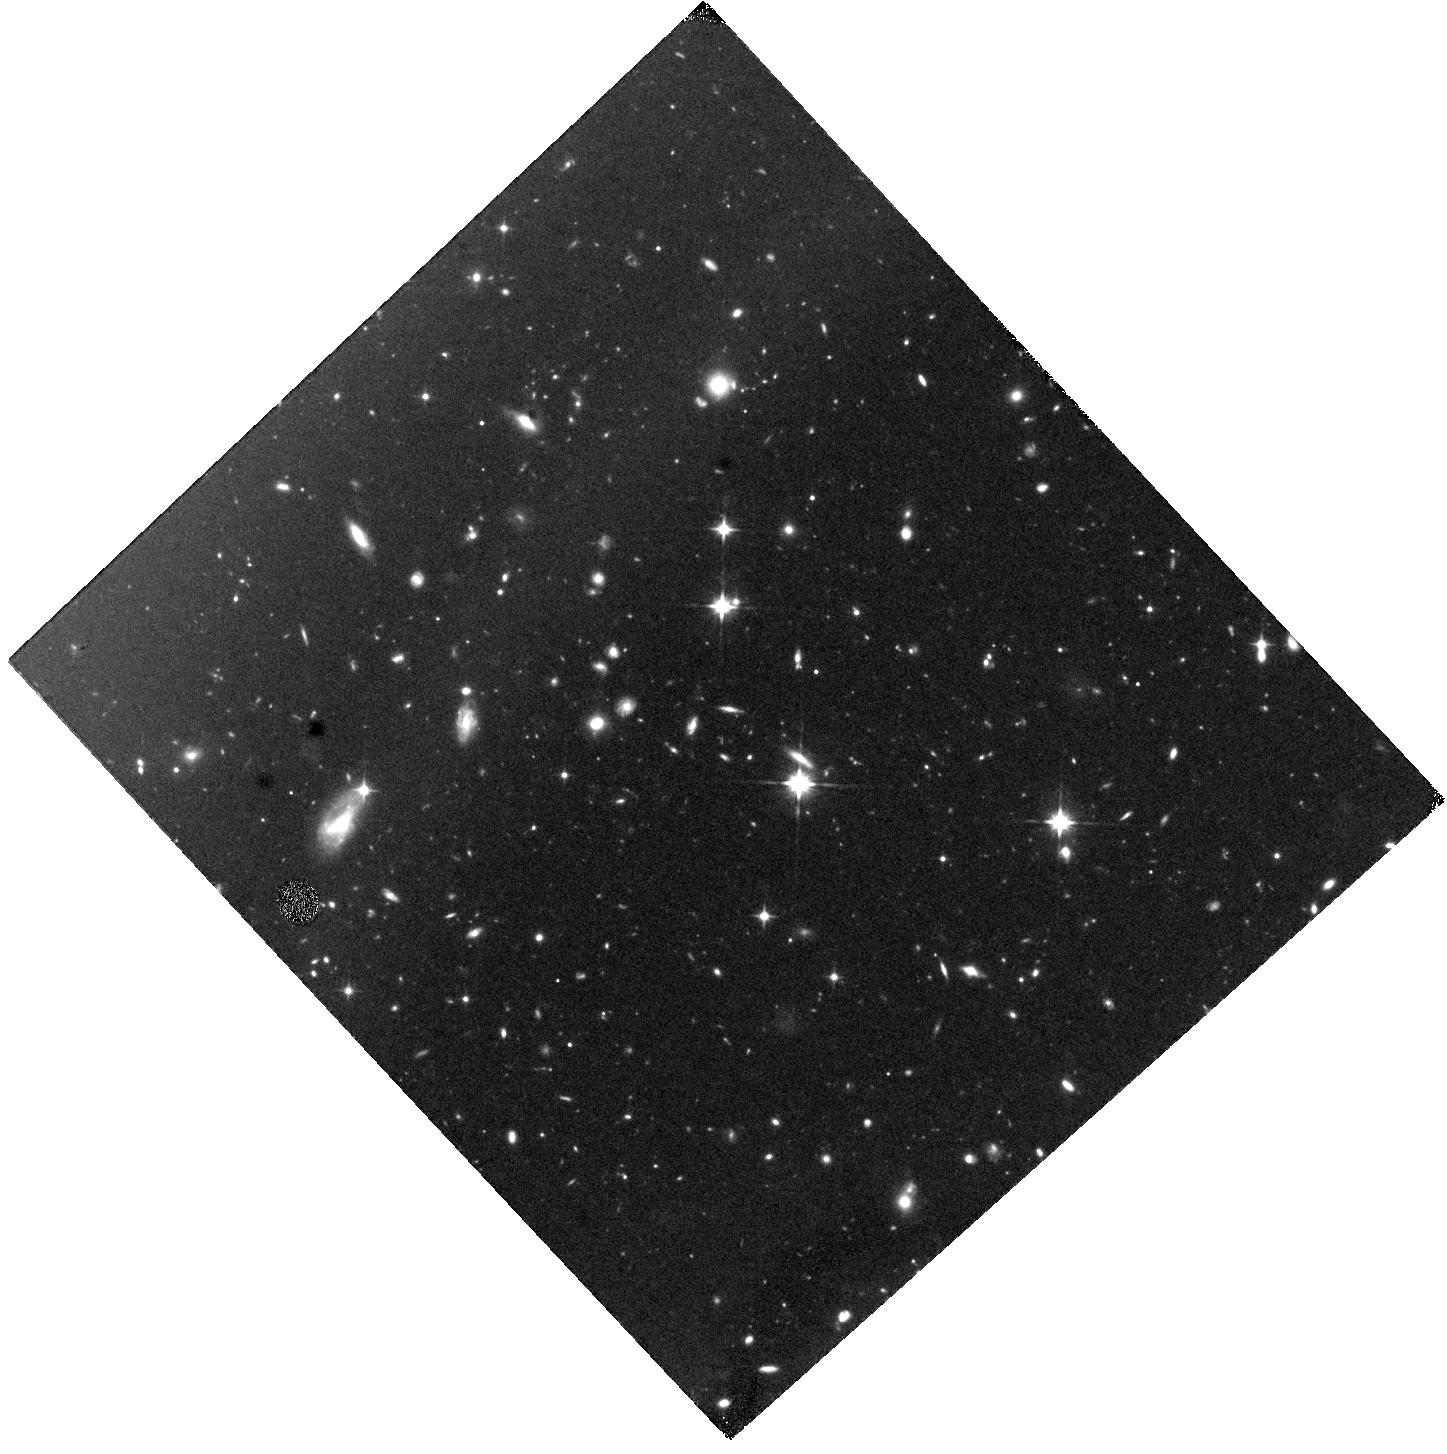
Target: SGRB211106A. Instrument: WFC3/IR. Filter: F110W. Exposure: 1.4 h. Observation ID: hst_16303_a3_wfc3_ir_f110w_ies0a3

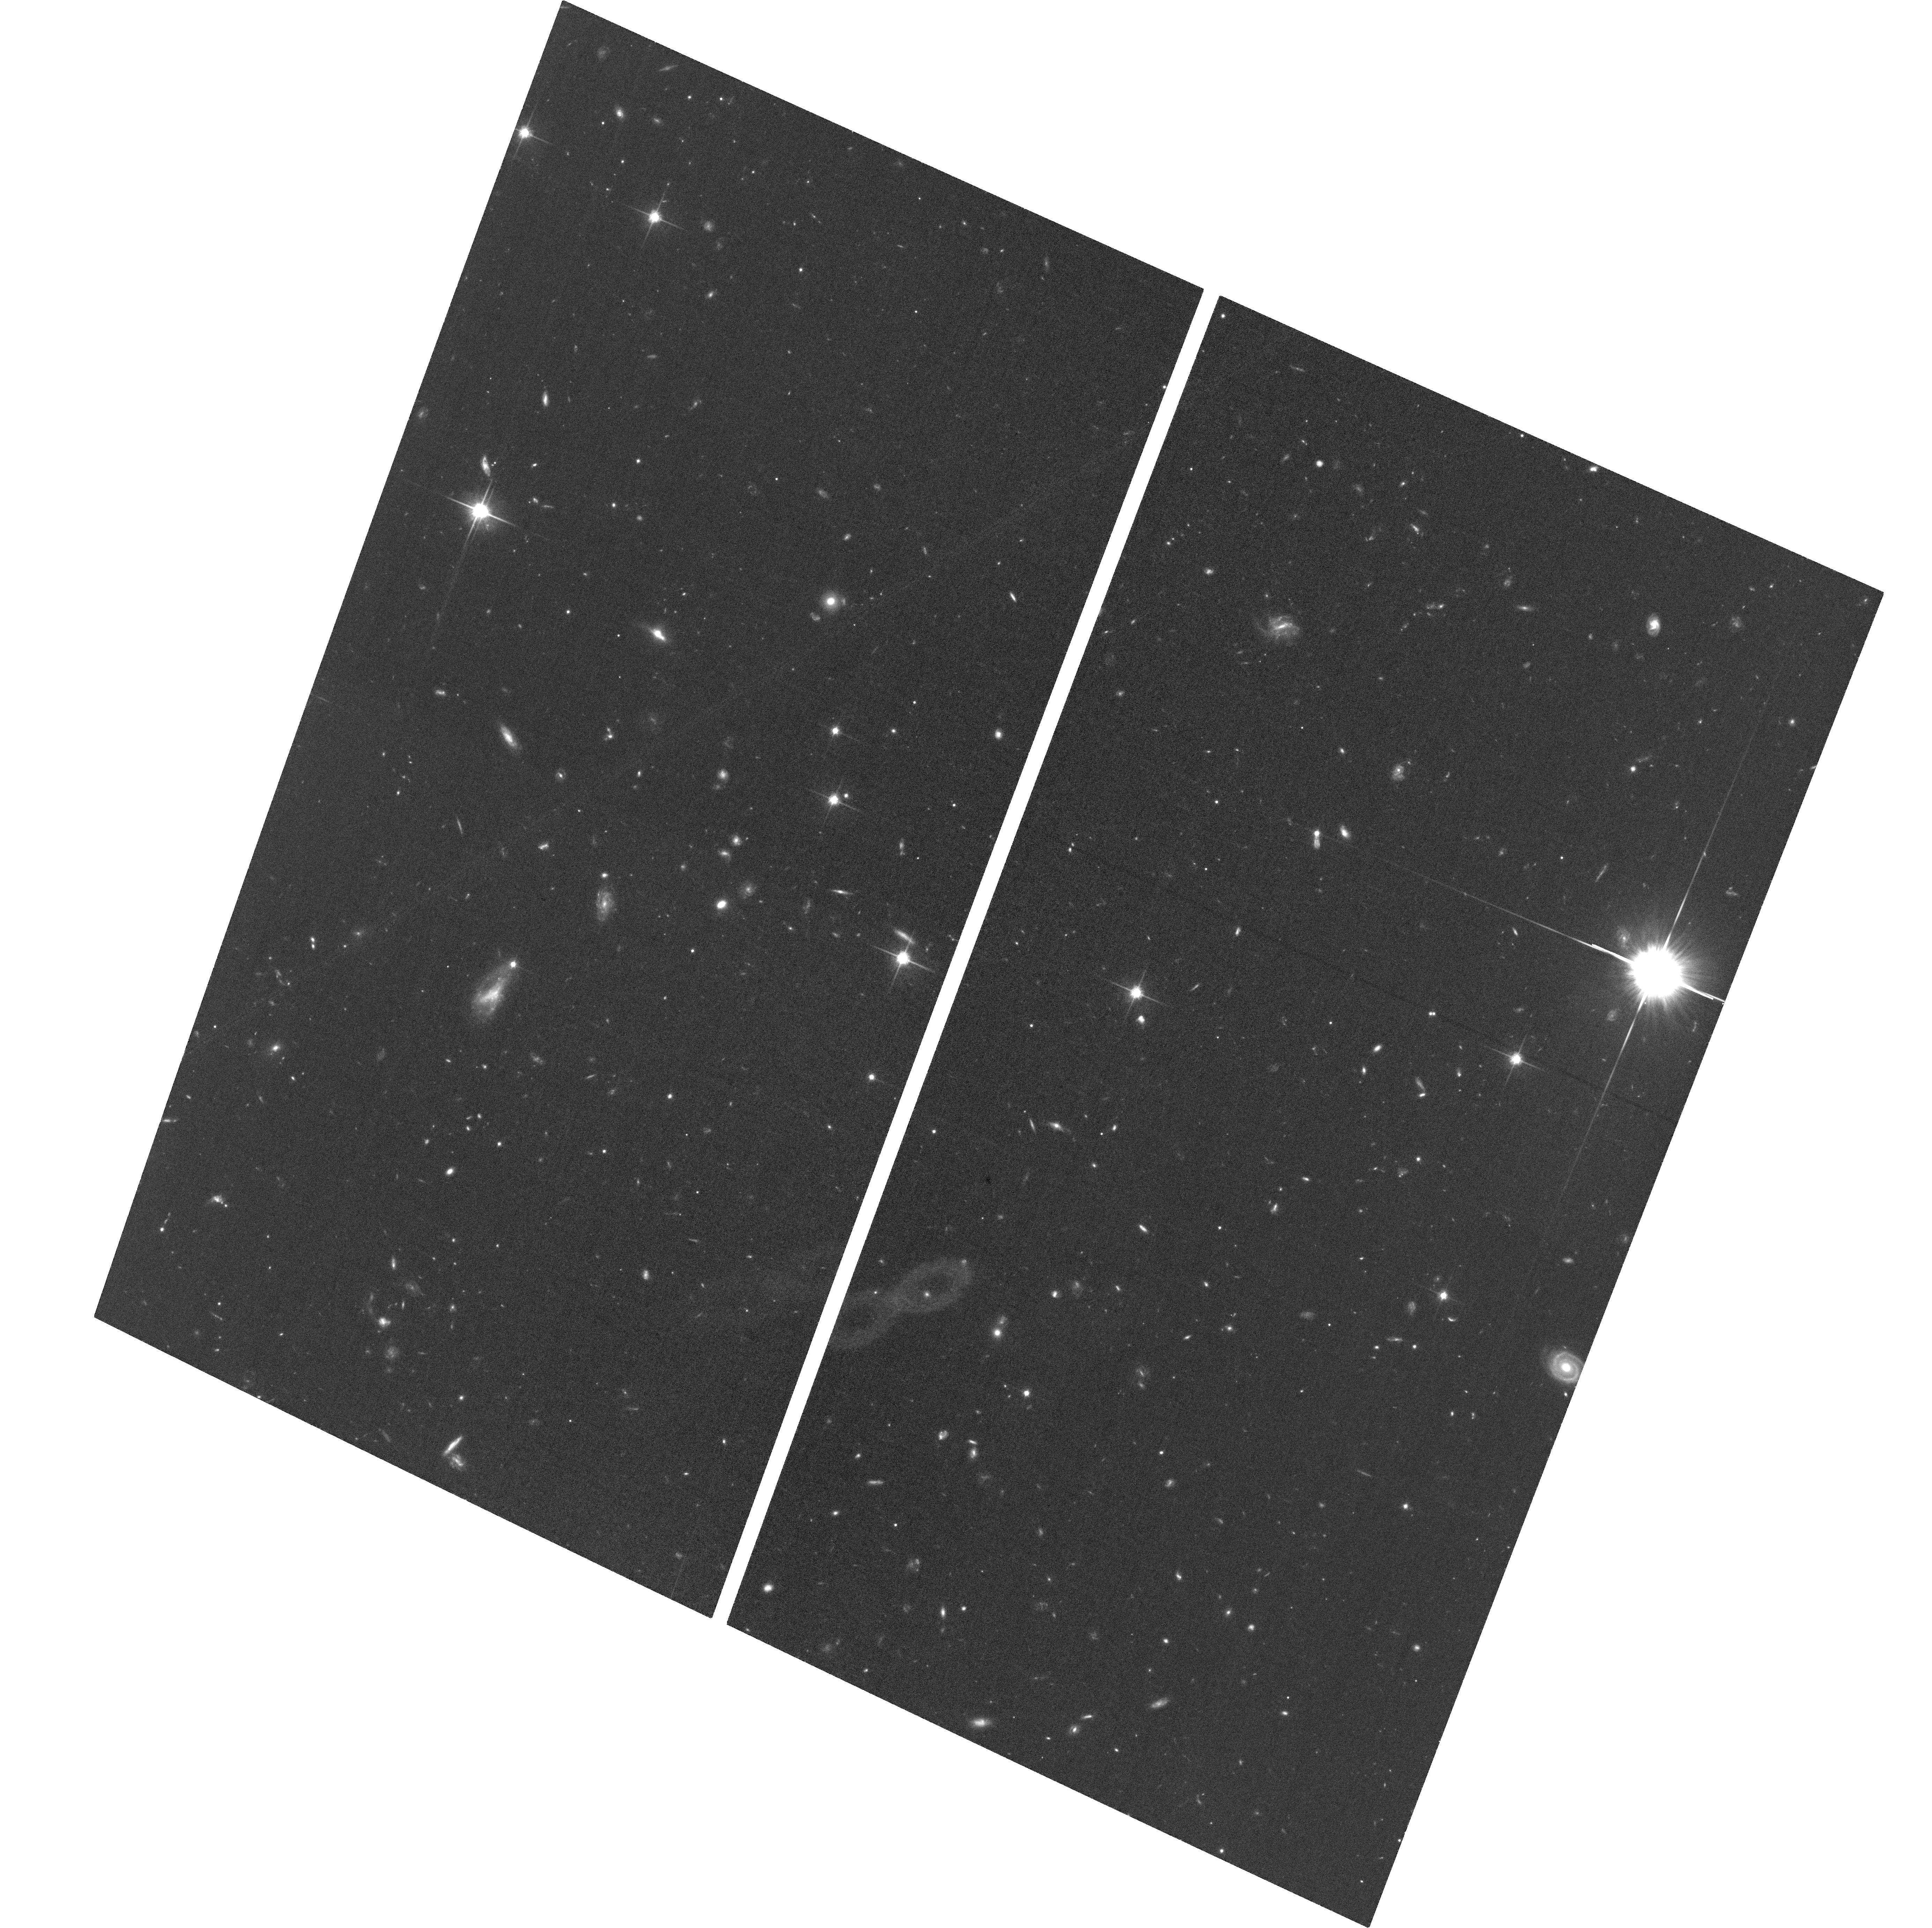
Target: SGRB211106A. Instrument: ACS/WFC. Filter: F814W. Exposure: 1.2 h. Observation ID: hst_16303_01_acs_wfc_f814w_jes001

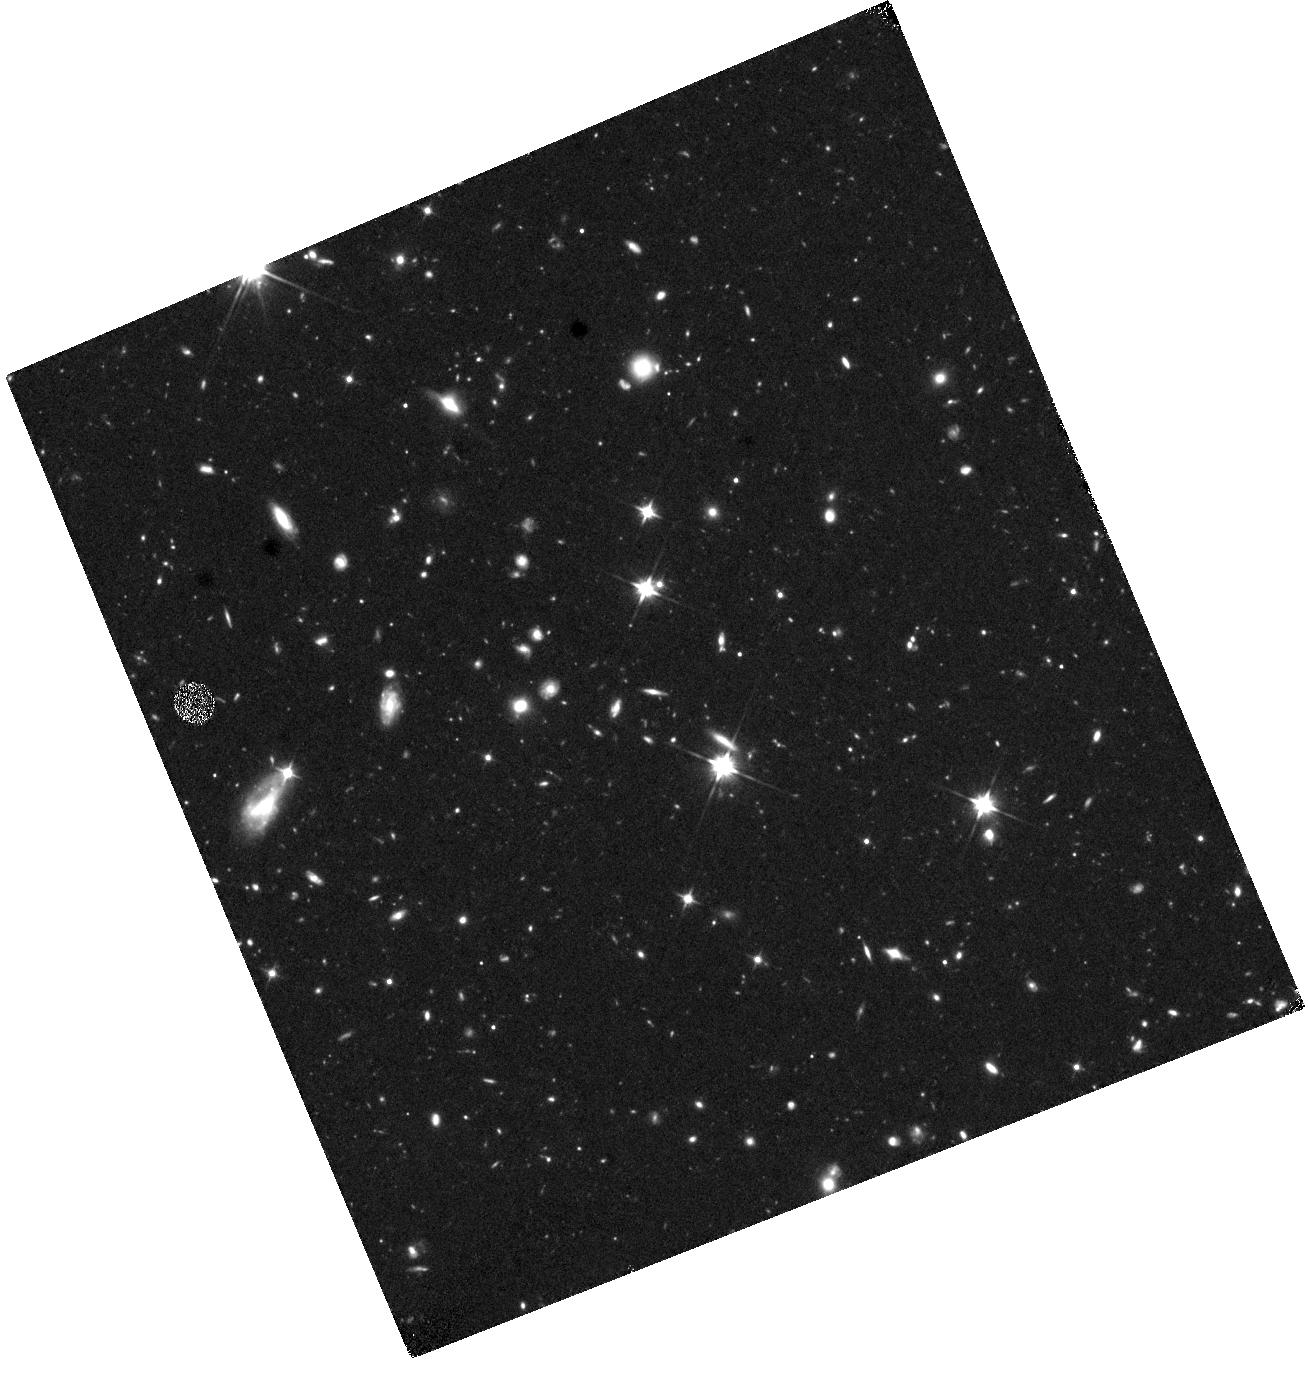
Target: SGRB211106A. Instrument: WFC3/IR. Filter: F110W. Exposure: 1.4 h. Observation ID: hst_16303_a1_wfc3_ir_f110w_ies0a1

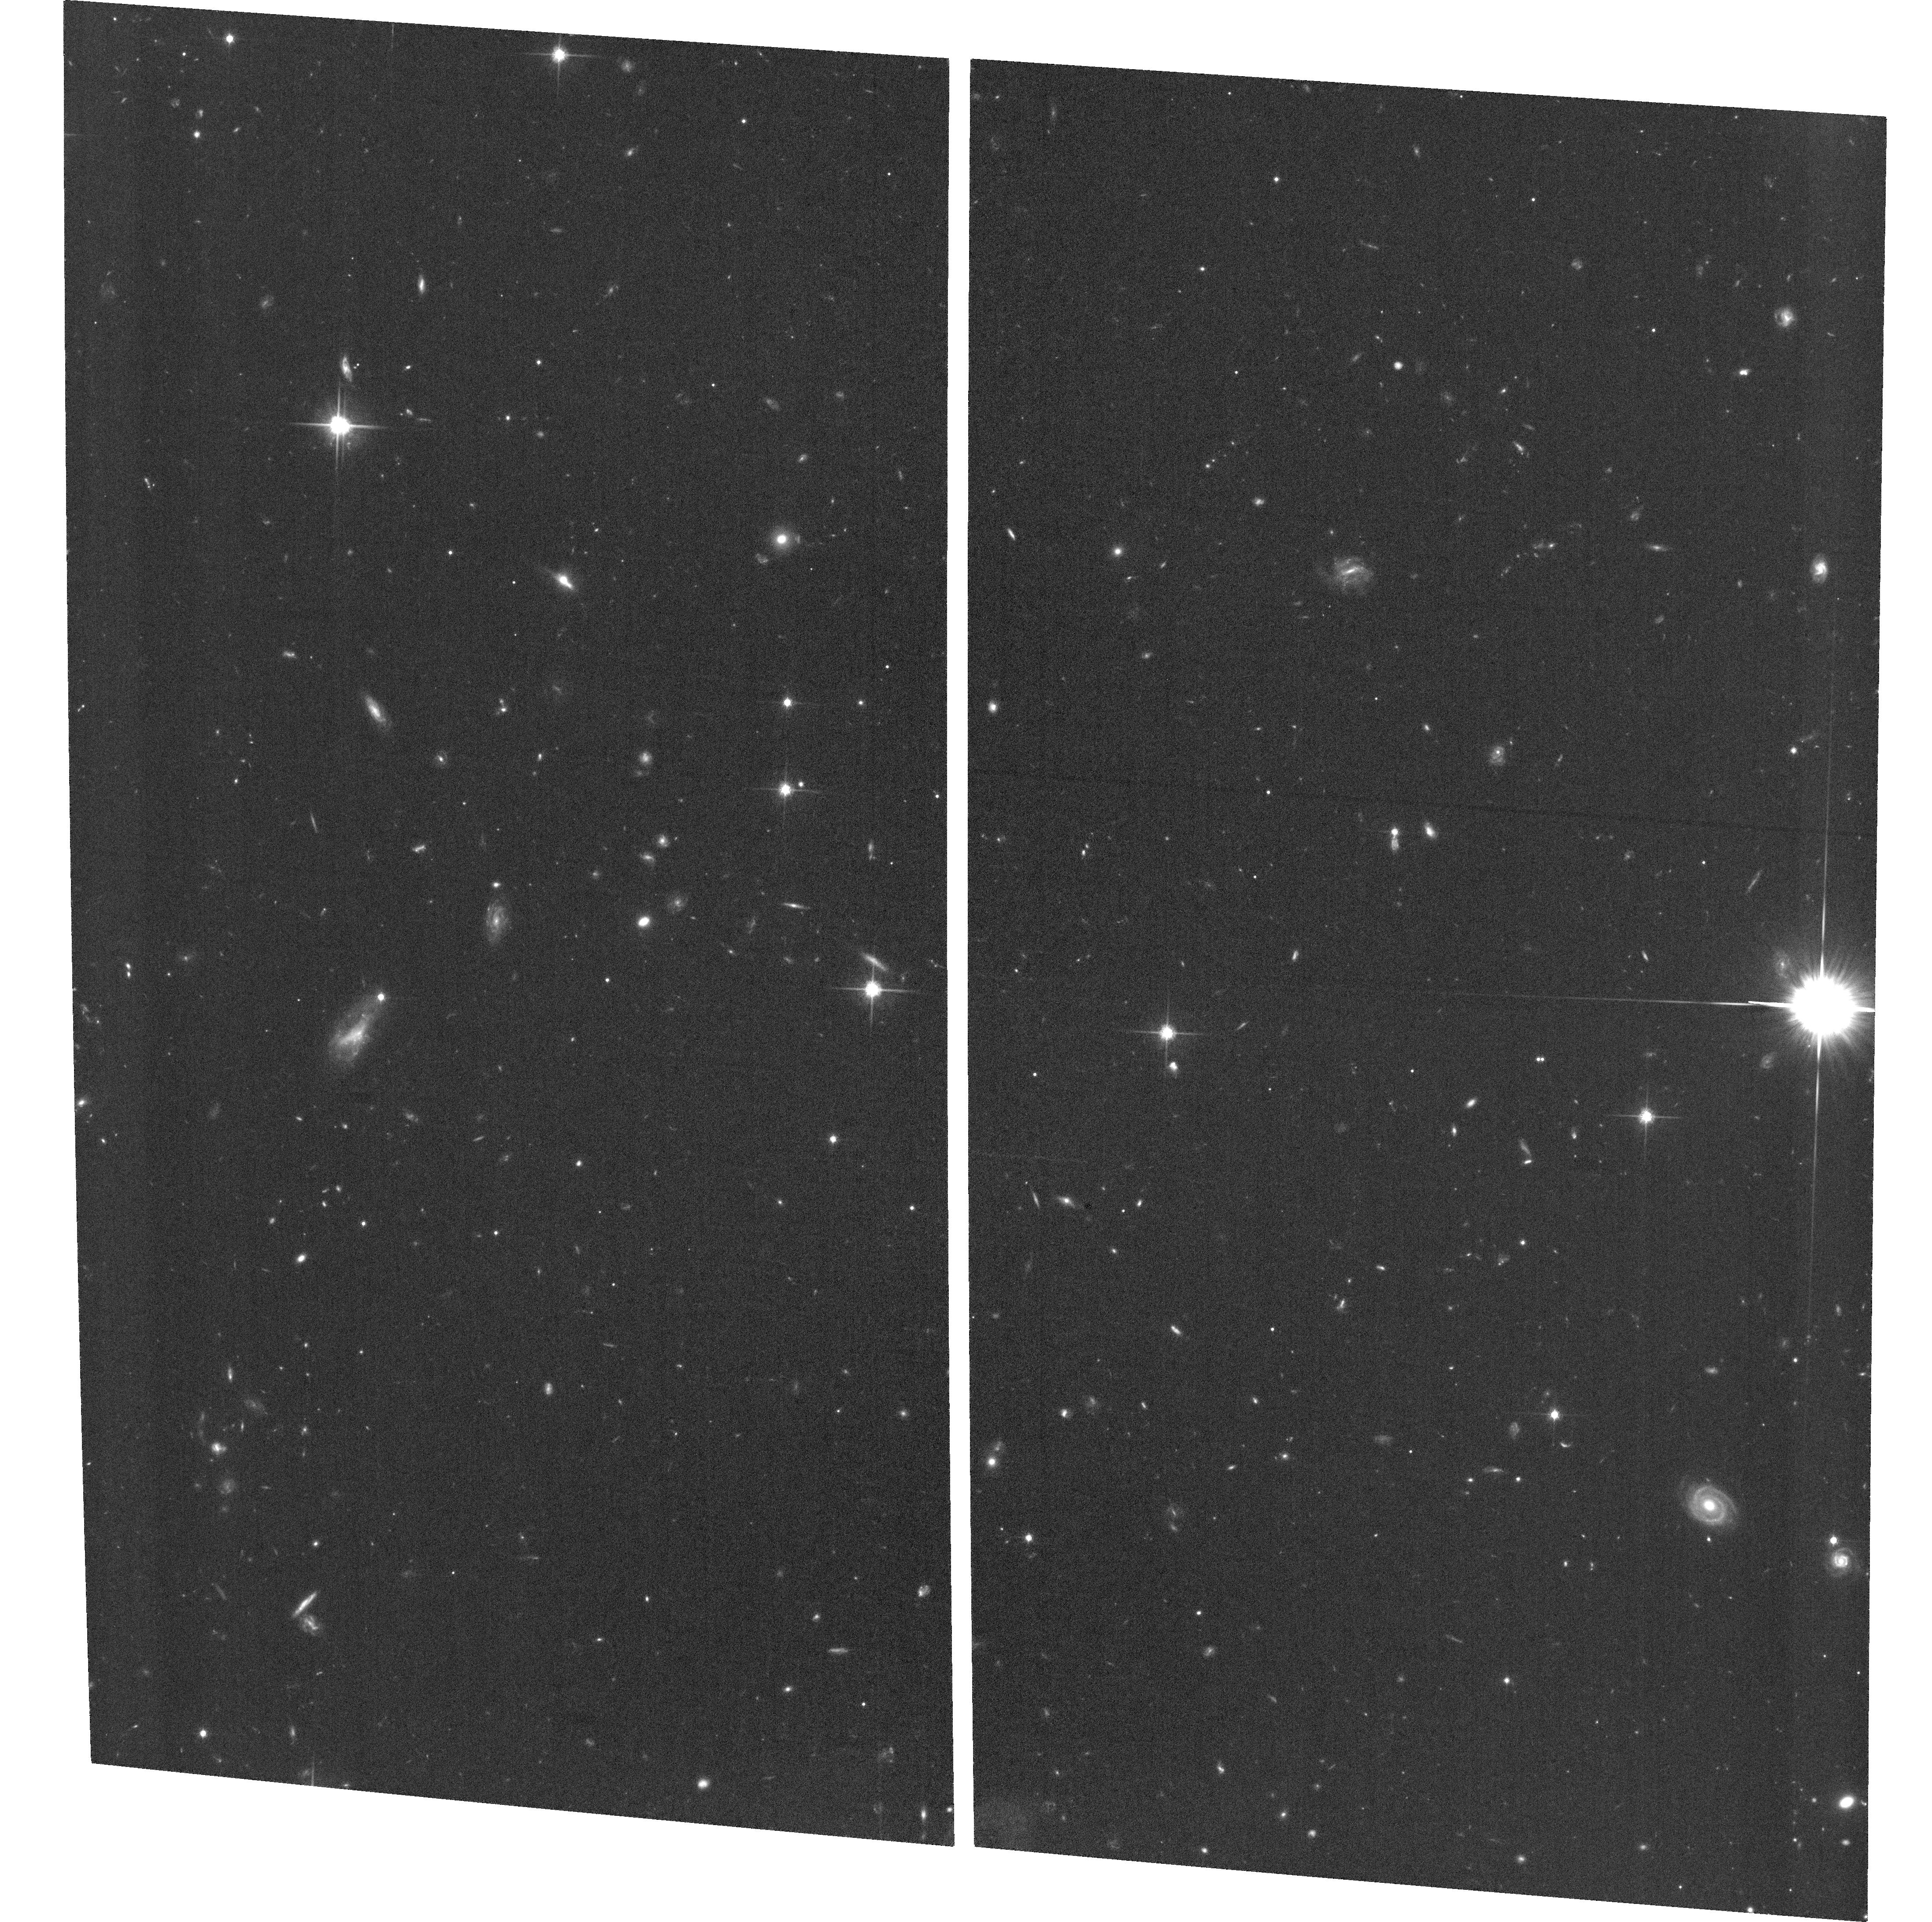
Target: SGRB211106A. Instrument: ACS/WFC. Filter: F814W. Exposure: 1.2 h. Observation ID: hst_16303_03_acs_wfc_f814w_jes003

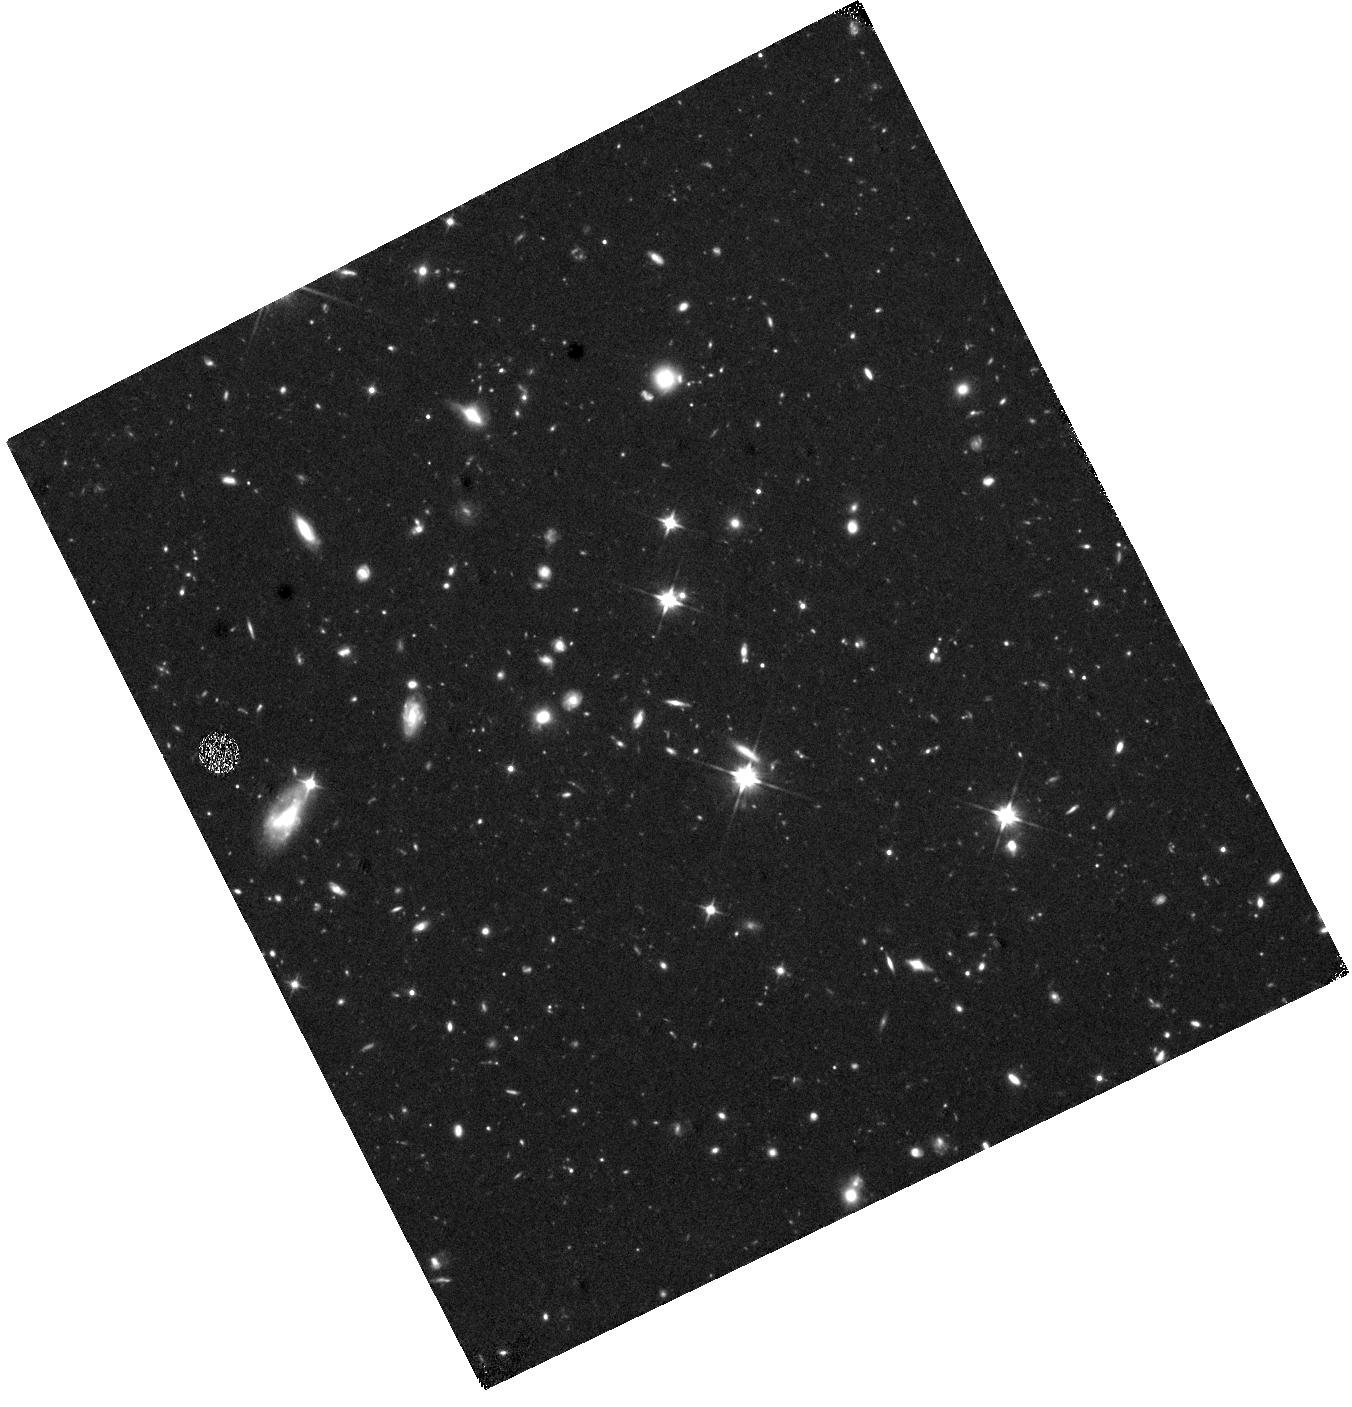
Target: SGRB211106A. Instrument: WFC3/IR. Filter: F110W. Exposure: 1.4 h. Observation ID: hst_16303_02_wfc3_ir_f110w_ies002

Fine-Tuned Search for Kilonova Emission in a Short Gamma-Ray Burst: Implications for the Progenitors, GW Sources, and r-Process Nucleosynthesis (PI: Berger, Edo)

The joint gravitational wave and electromagnetic detections of the binary neutron star (BNS) merger GW170817 ushered in a new era of astrophysics. In the UV/optical/NIR the emission (a "kilonova") was powered by radioactive decay of nuclei produced via r-process nucleosynthesis. In the gamma-ray, X-ray, and radio the emission was instead powered by an off-axis jet typical of short gamma-ray bursts (SGRBs); this connection was previously supported by the HST detection of a kilonova in the short GRB130603B. With only a single joint GW-EM detection and a single kilonova detection in an SGRB, the key frontier is to begin to map the distribution of merger outcomes: ejecta mass, velocity, geometry, and nucleosynthetic yields. Here we propose to achieve this goal with HST observations of a kilonova associated with an SGRBs; observations of kilonovae in SGRBs are essential because the orientation is well known (face-on, along the binary's angular momentum axis) and the LIGO/Virgo Observing Run 3 has not yielded joint GW-EM detections. Such a study can only be achieved with the sensitivity and resolution of HST, and it matches one of the "special initiatives", namely deep NIR monitoring that is essential for informing future JWST follow-ups ("JWST Preparatory Observations"). We request 10 orbits for 1 SGRB event. The HST observations will be supported by approved programs at Chandra, VLA, ALMA, Gemini, Keck, Magellan, MMT that will provide the targets, cover optical and early NIR follow-up to establish the baseline behavior, and complete the multi-wavelength picture of the event. Given the broad interest in this topic we waive the proprietary period.